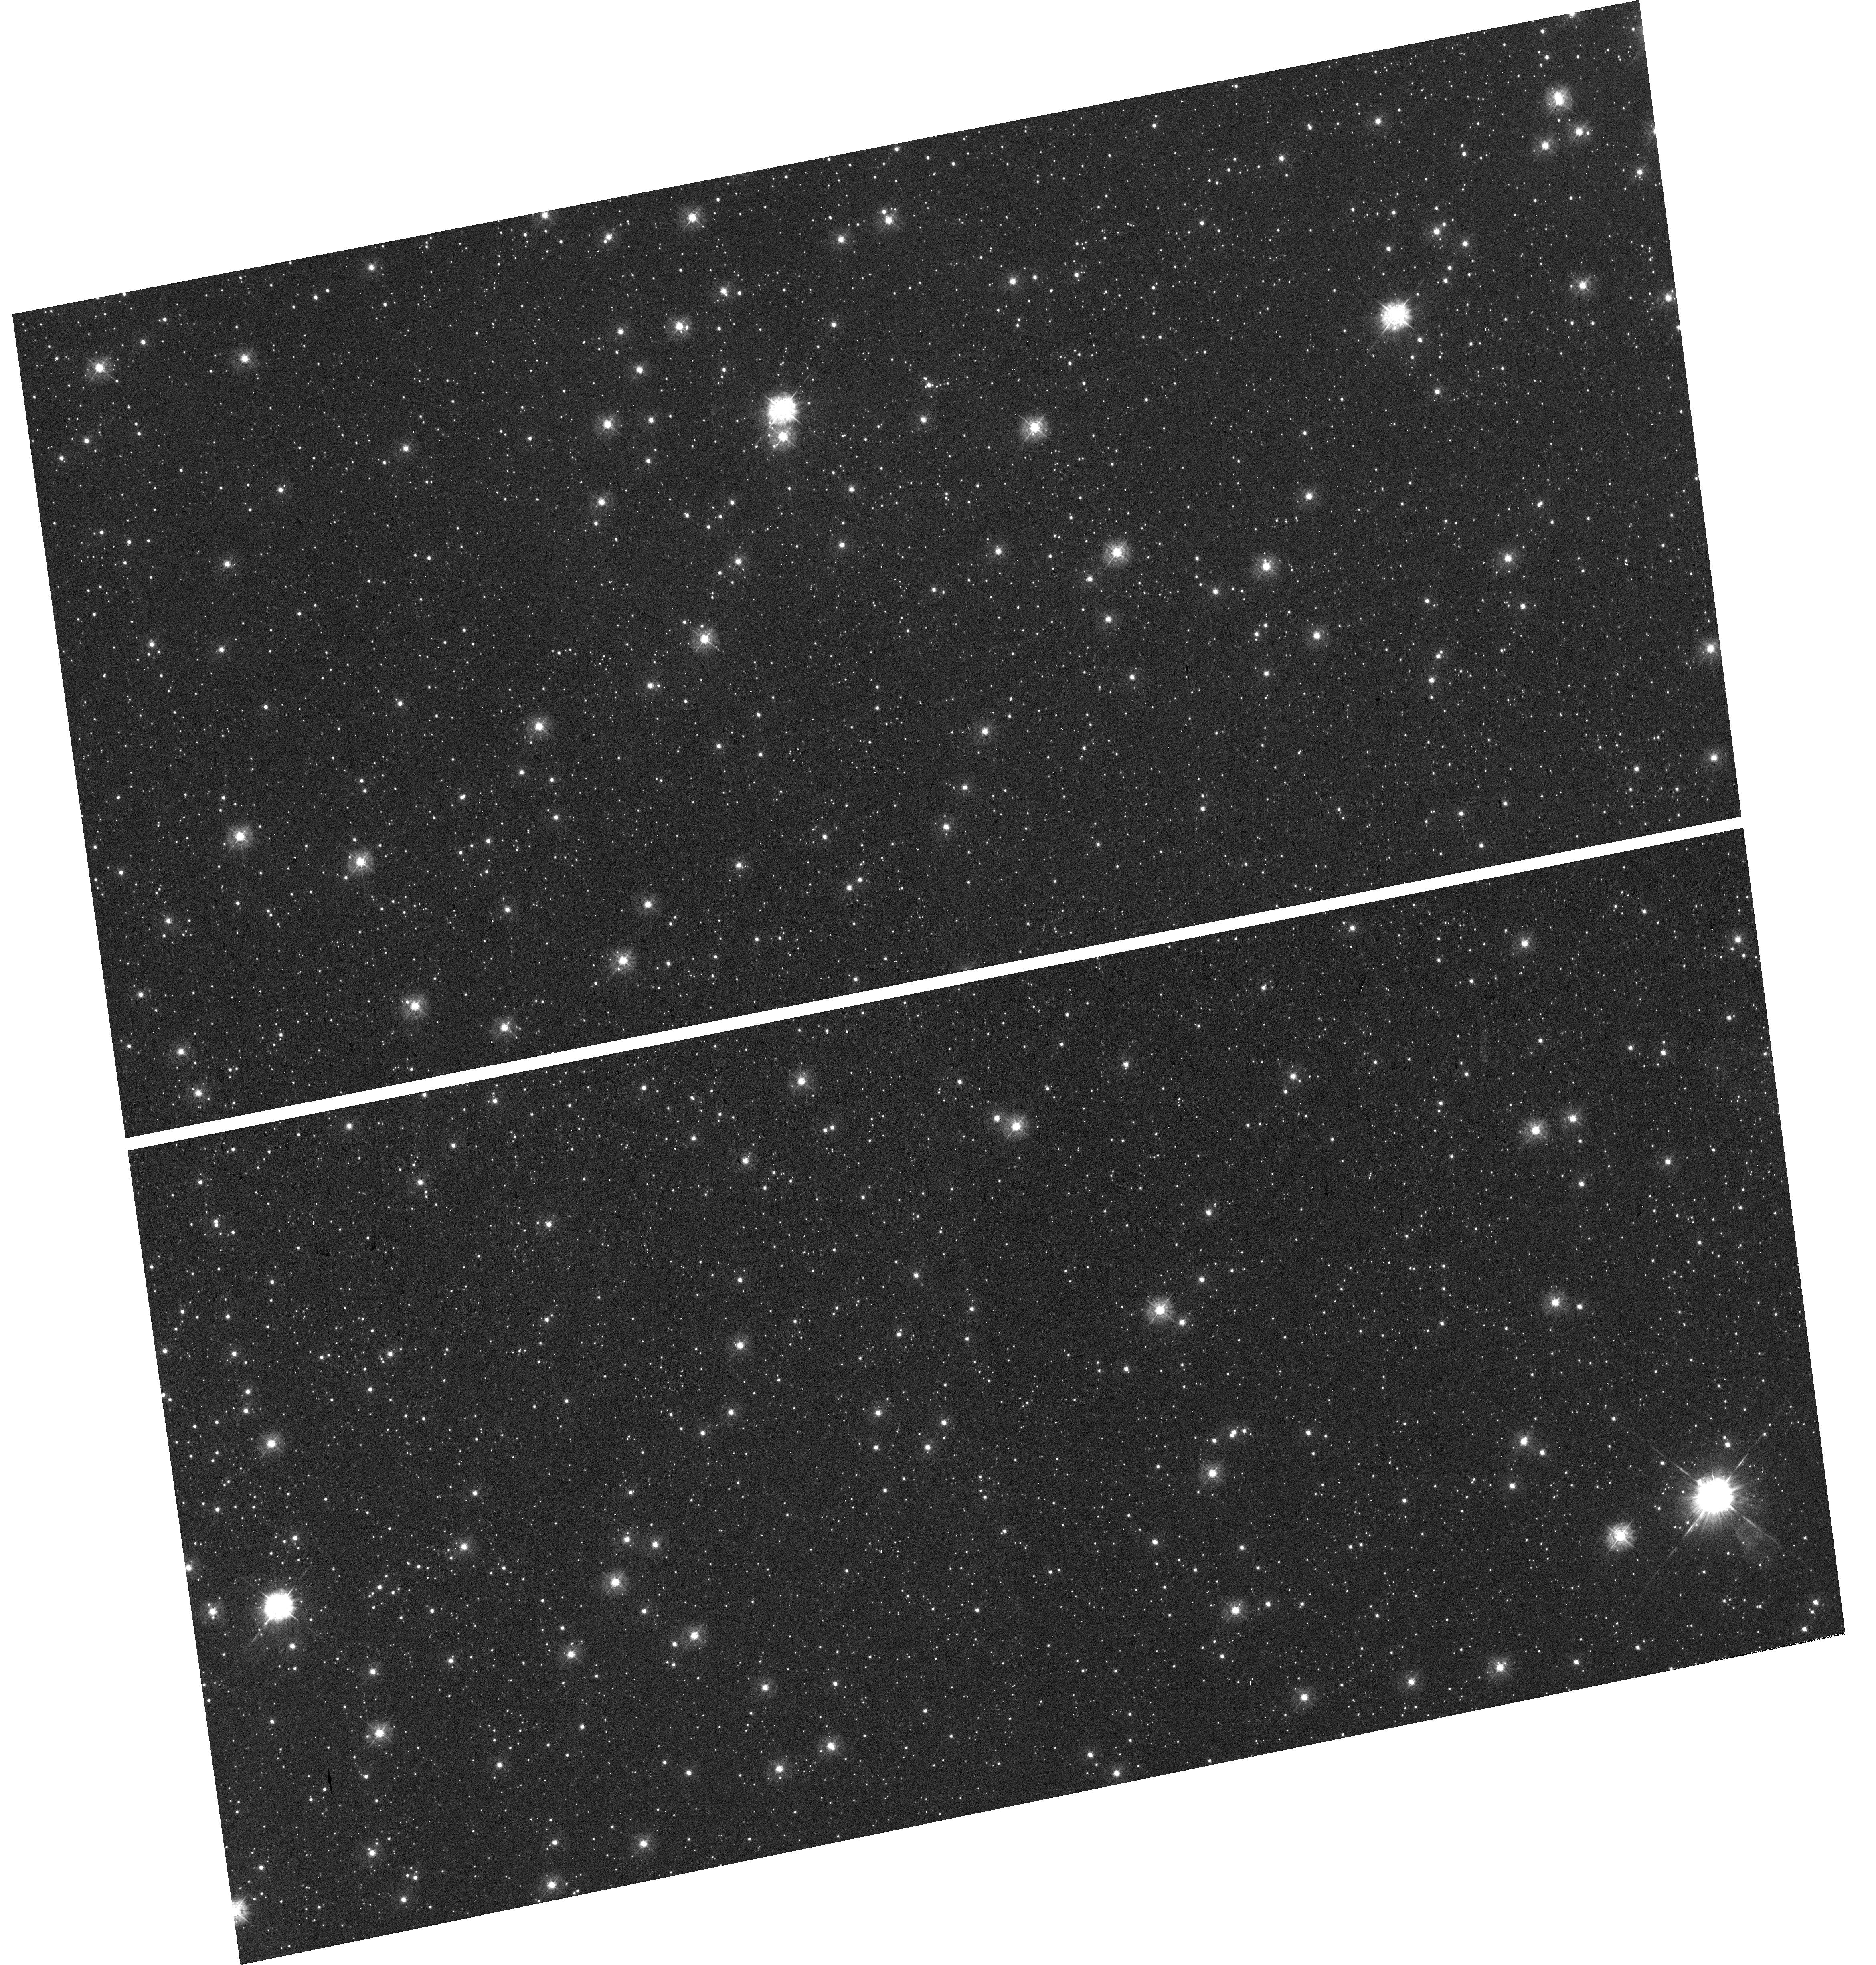
Target: field at RA 14.718°, Dec -72.262°. Instrument: WFC3/UVIS. Filter: F336W. Exposure: 12 min. Observation ID: hst_15891_01_wfc3_uvis_f336w_ie9m01

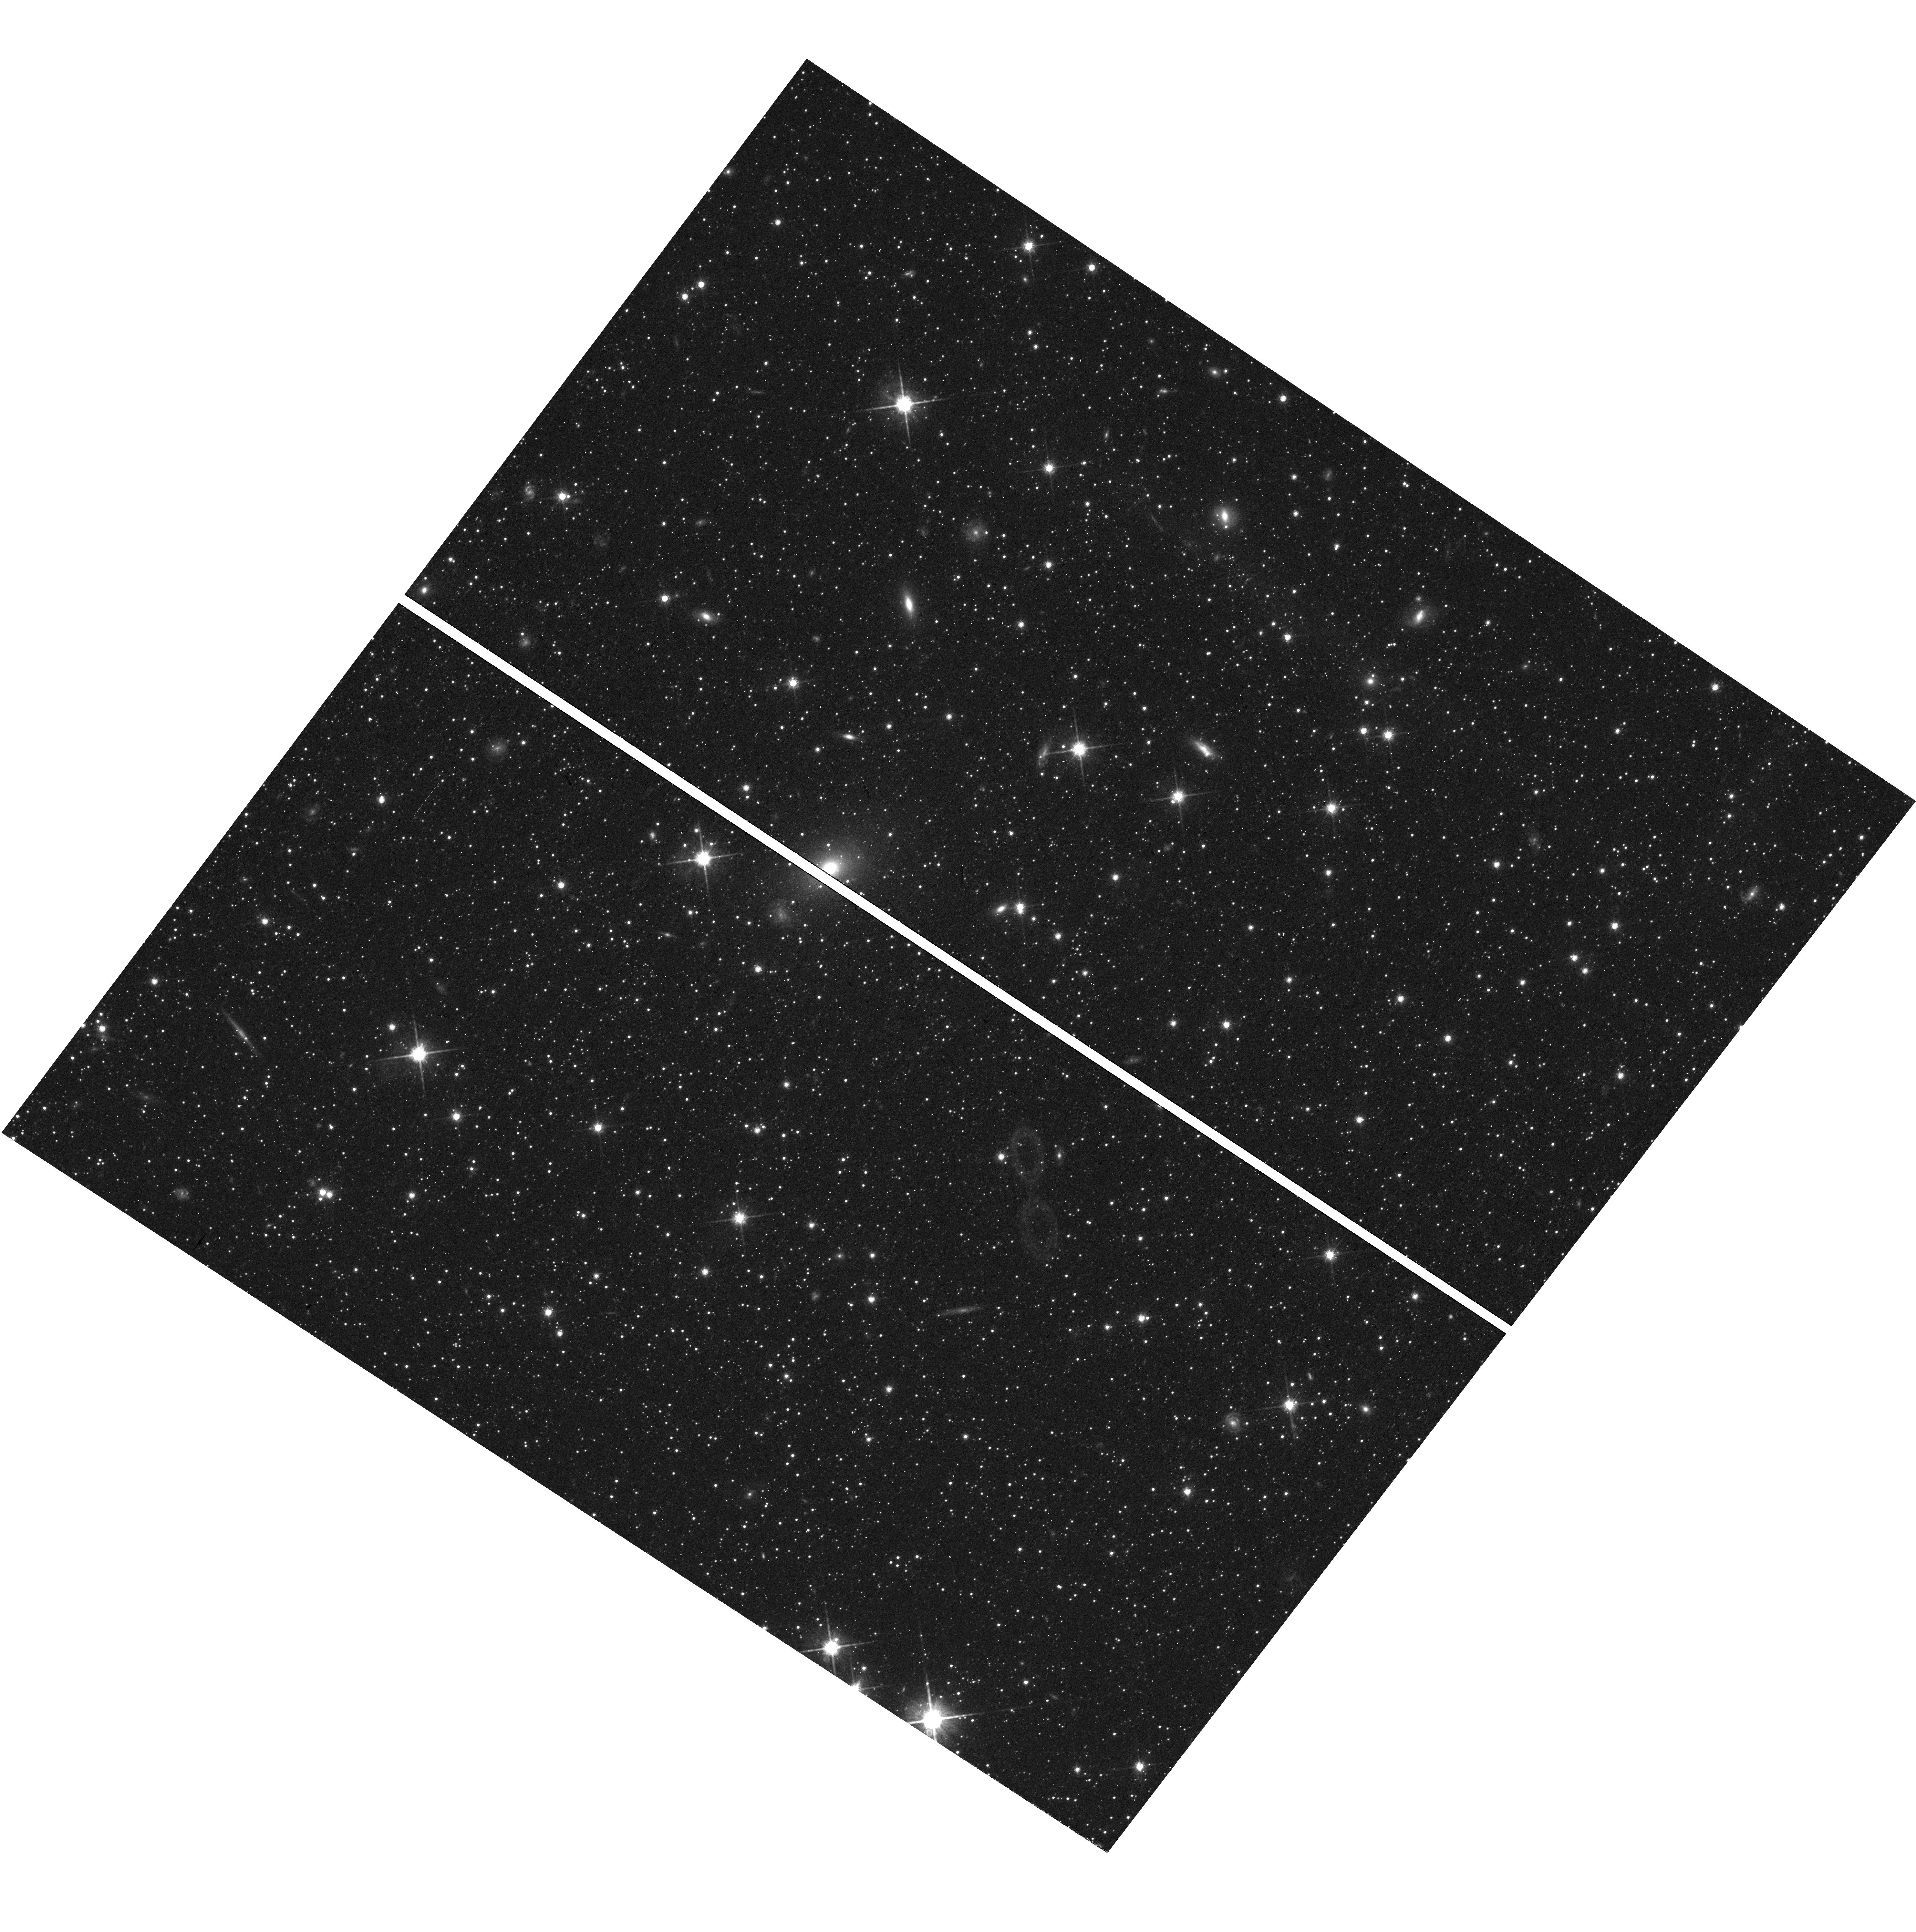
Target: field at RA 14.551°, Dec -71.403°. Instrument: WFC3/UVIS. Filter: F814W. Exposure: 34 min. Observation ID: hst_15891_44_wfc3_uvis_f814w_ie9m44

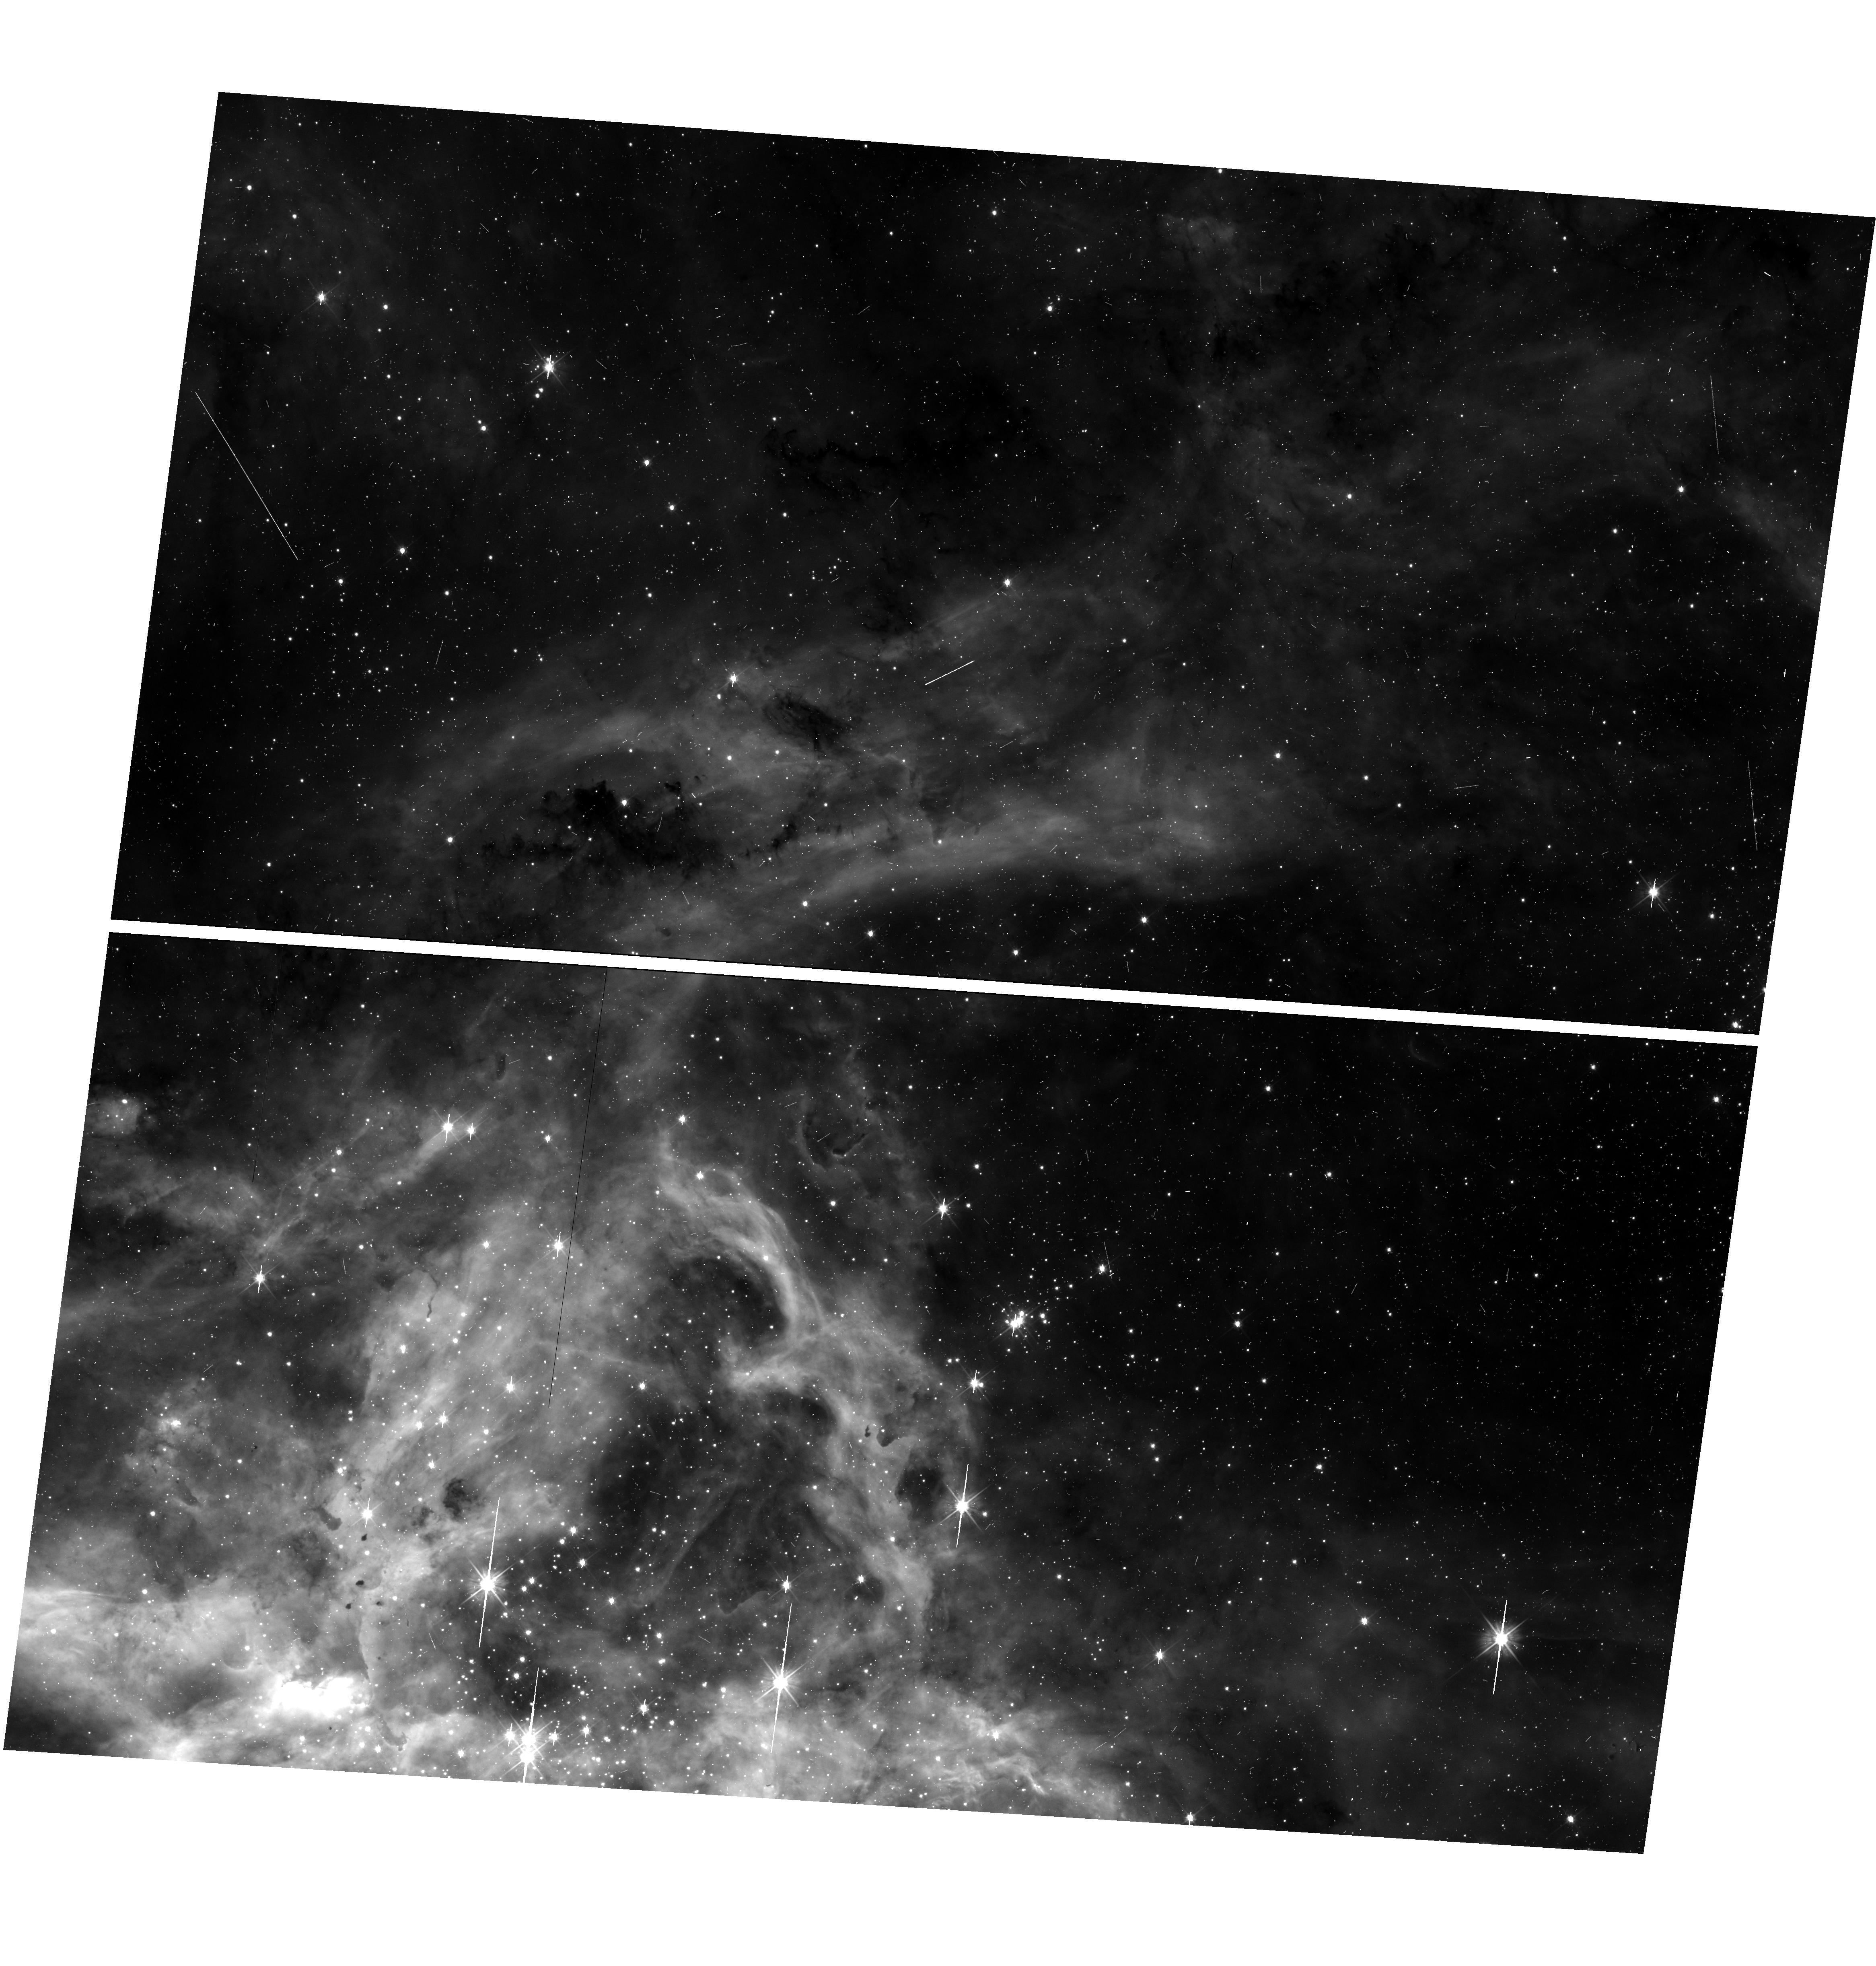
Target: field at RA 84.643°, Dec -69.069°. Instrument: WFC3/UVIS. Filter: F475W. Exposure: 6 min. Observation ID: hst_15891_41_wfc3_uvis_f475w_ie9m41

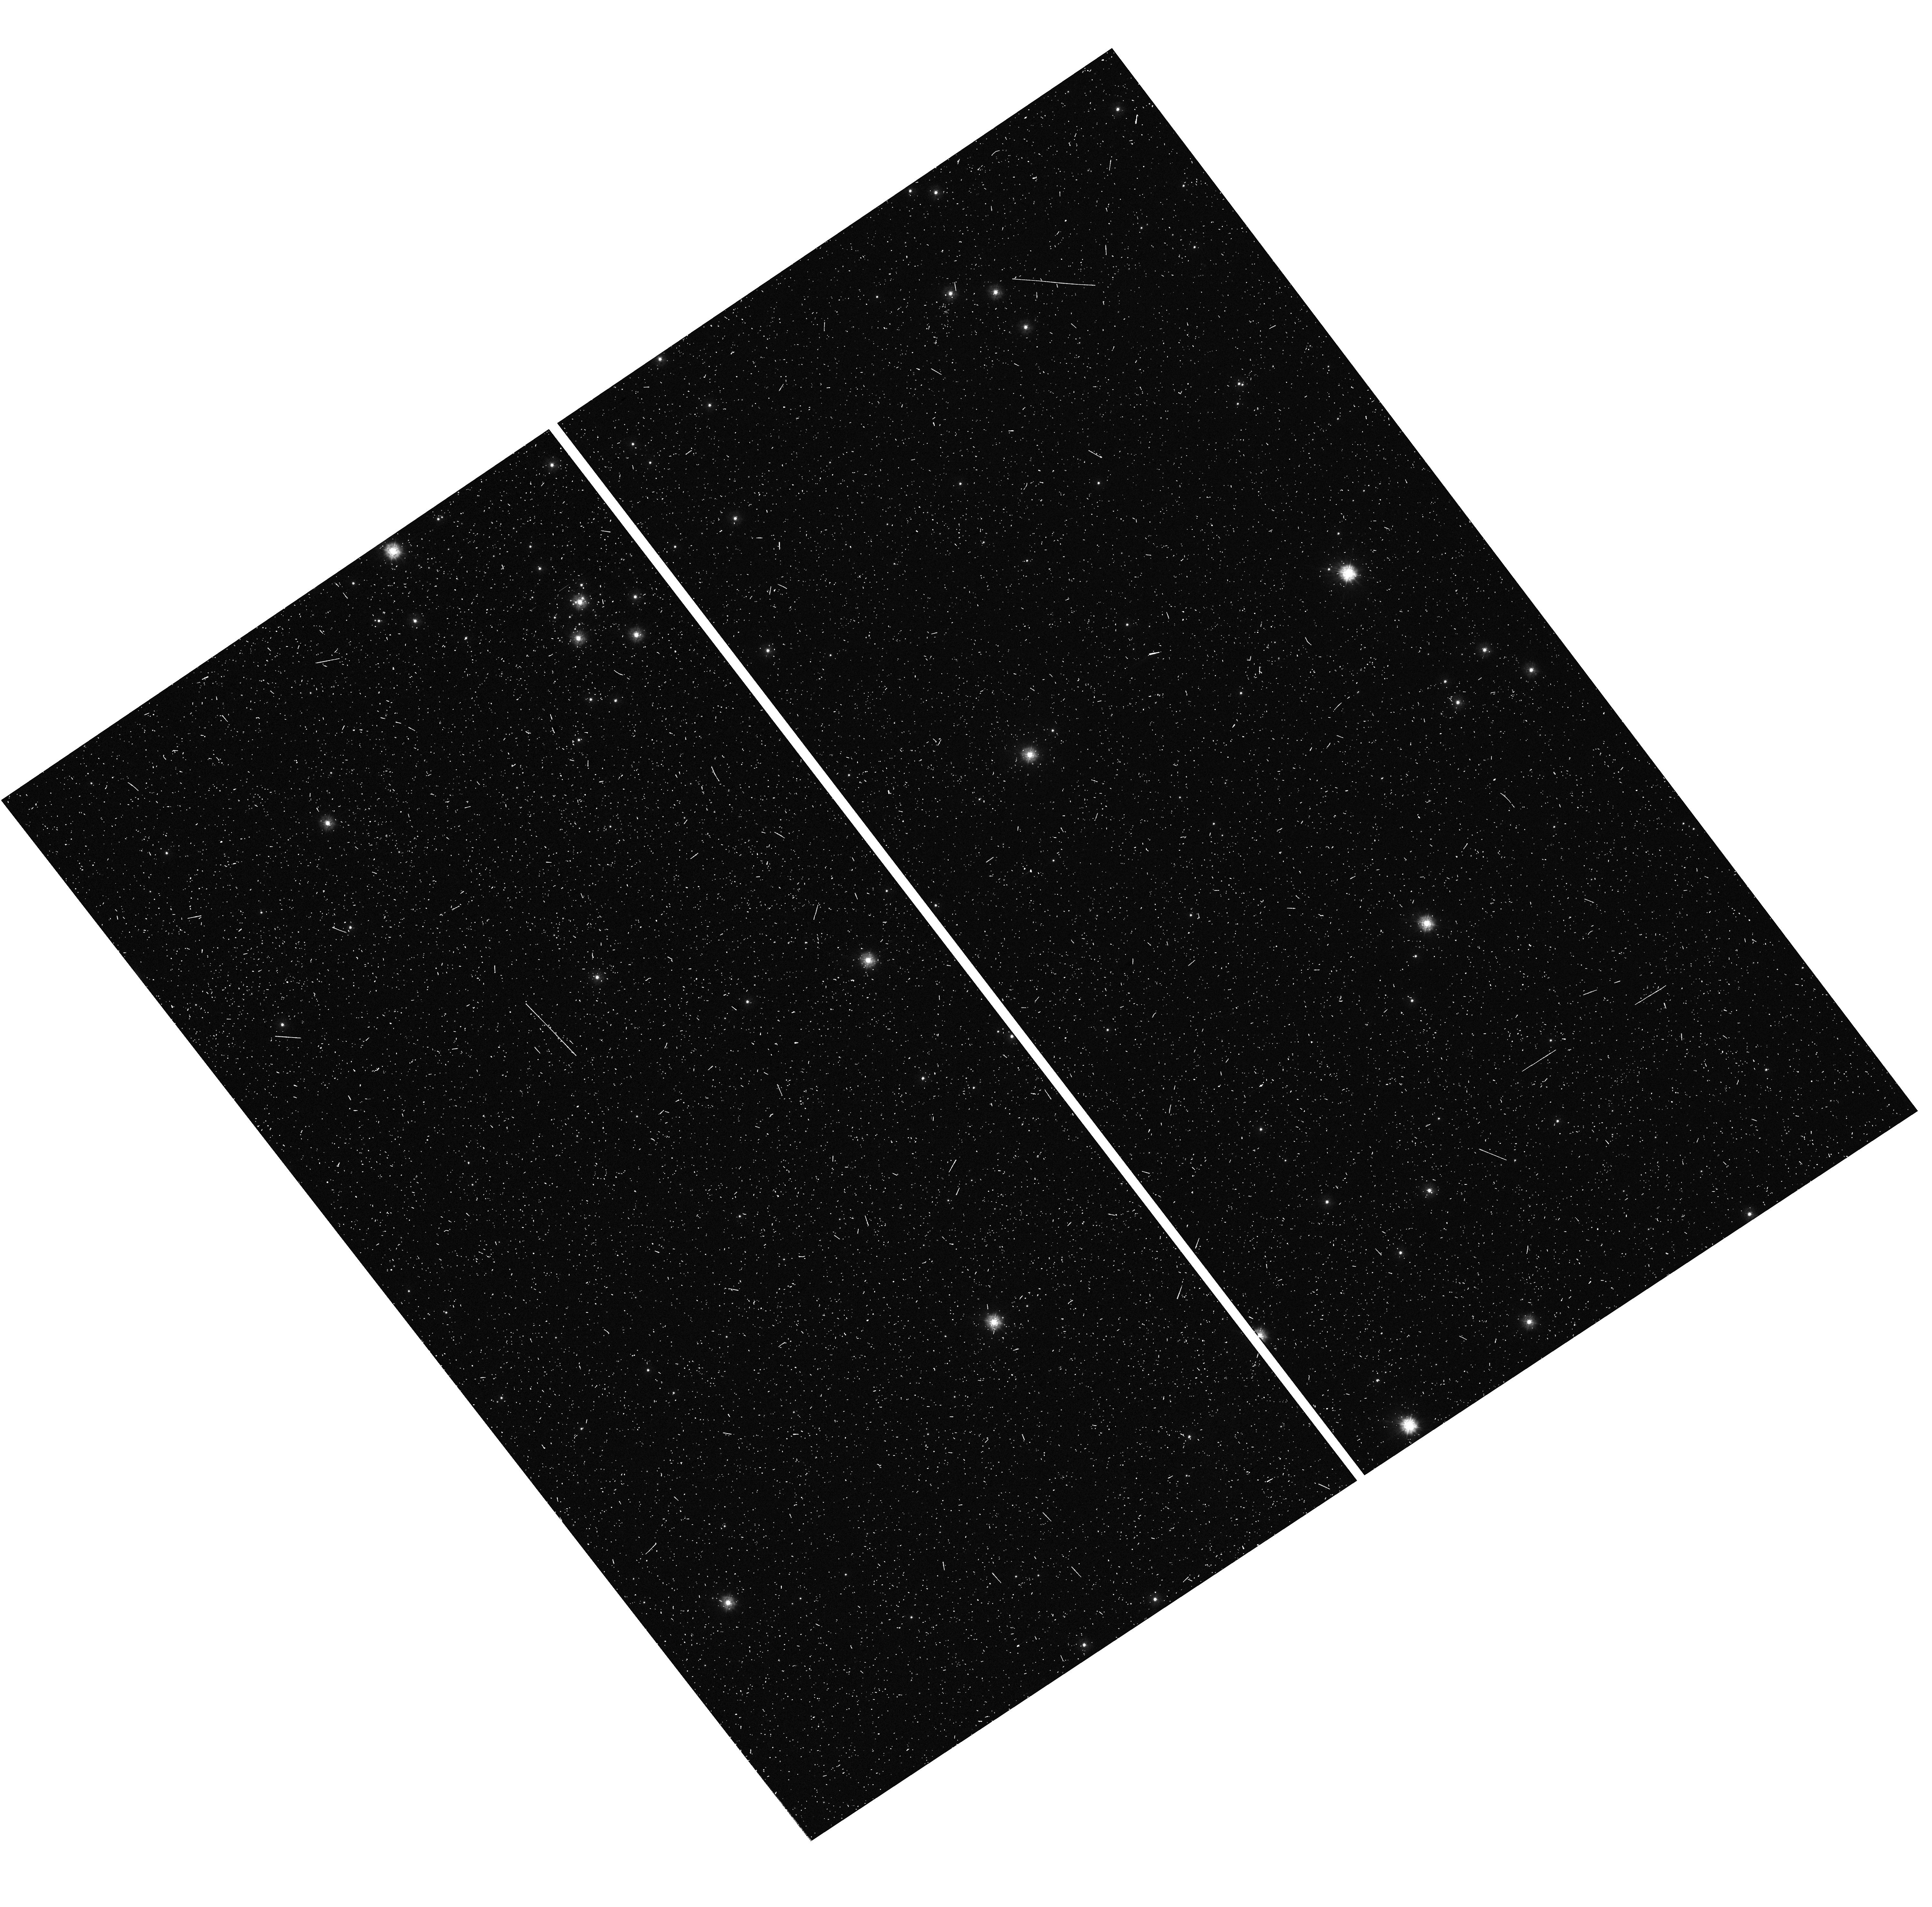
Target: field at RA 74.361°, Dec -69.538°. Instrument: WFC3/UVIS. Filter: F225W. Exposure: 11 min. Observation ID: hst_15891_0z_wfc3_uvis_f225w_ie9m0z

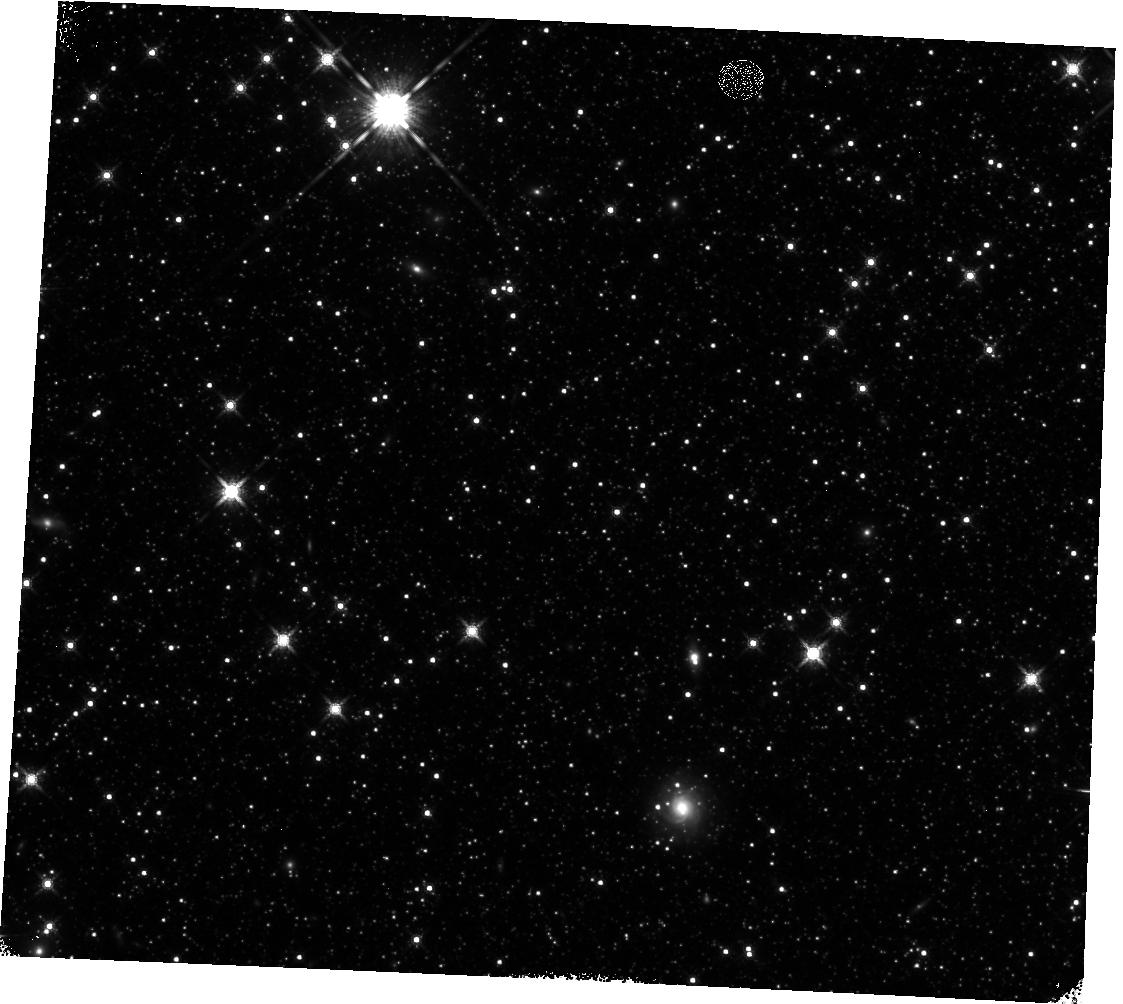
Target: field at RA 15.244°, Dec -72.091°. Instrument: WFC3/IR. Filter: F160W. Exposure: 8 min. Observation ID: hst_15891_0b_wfc3_ir_f160w_ie9m0b

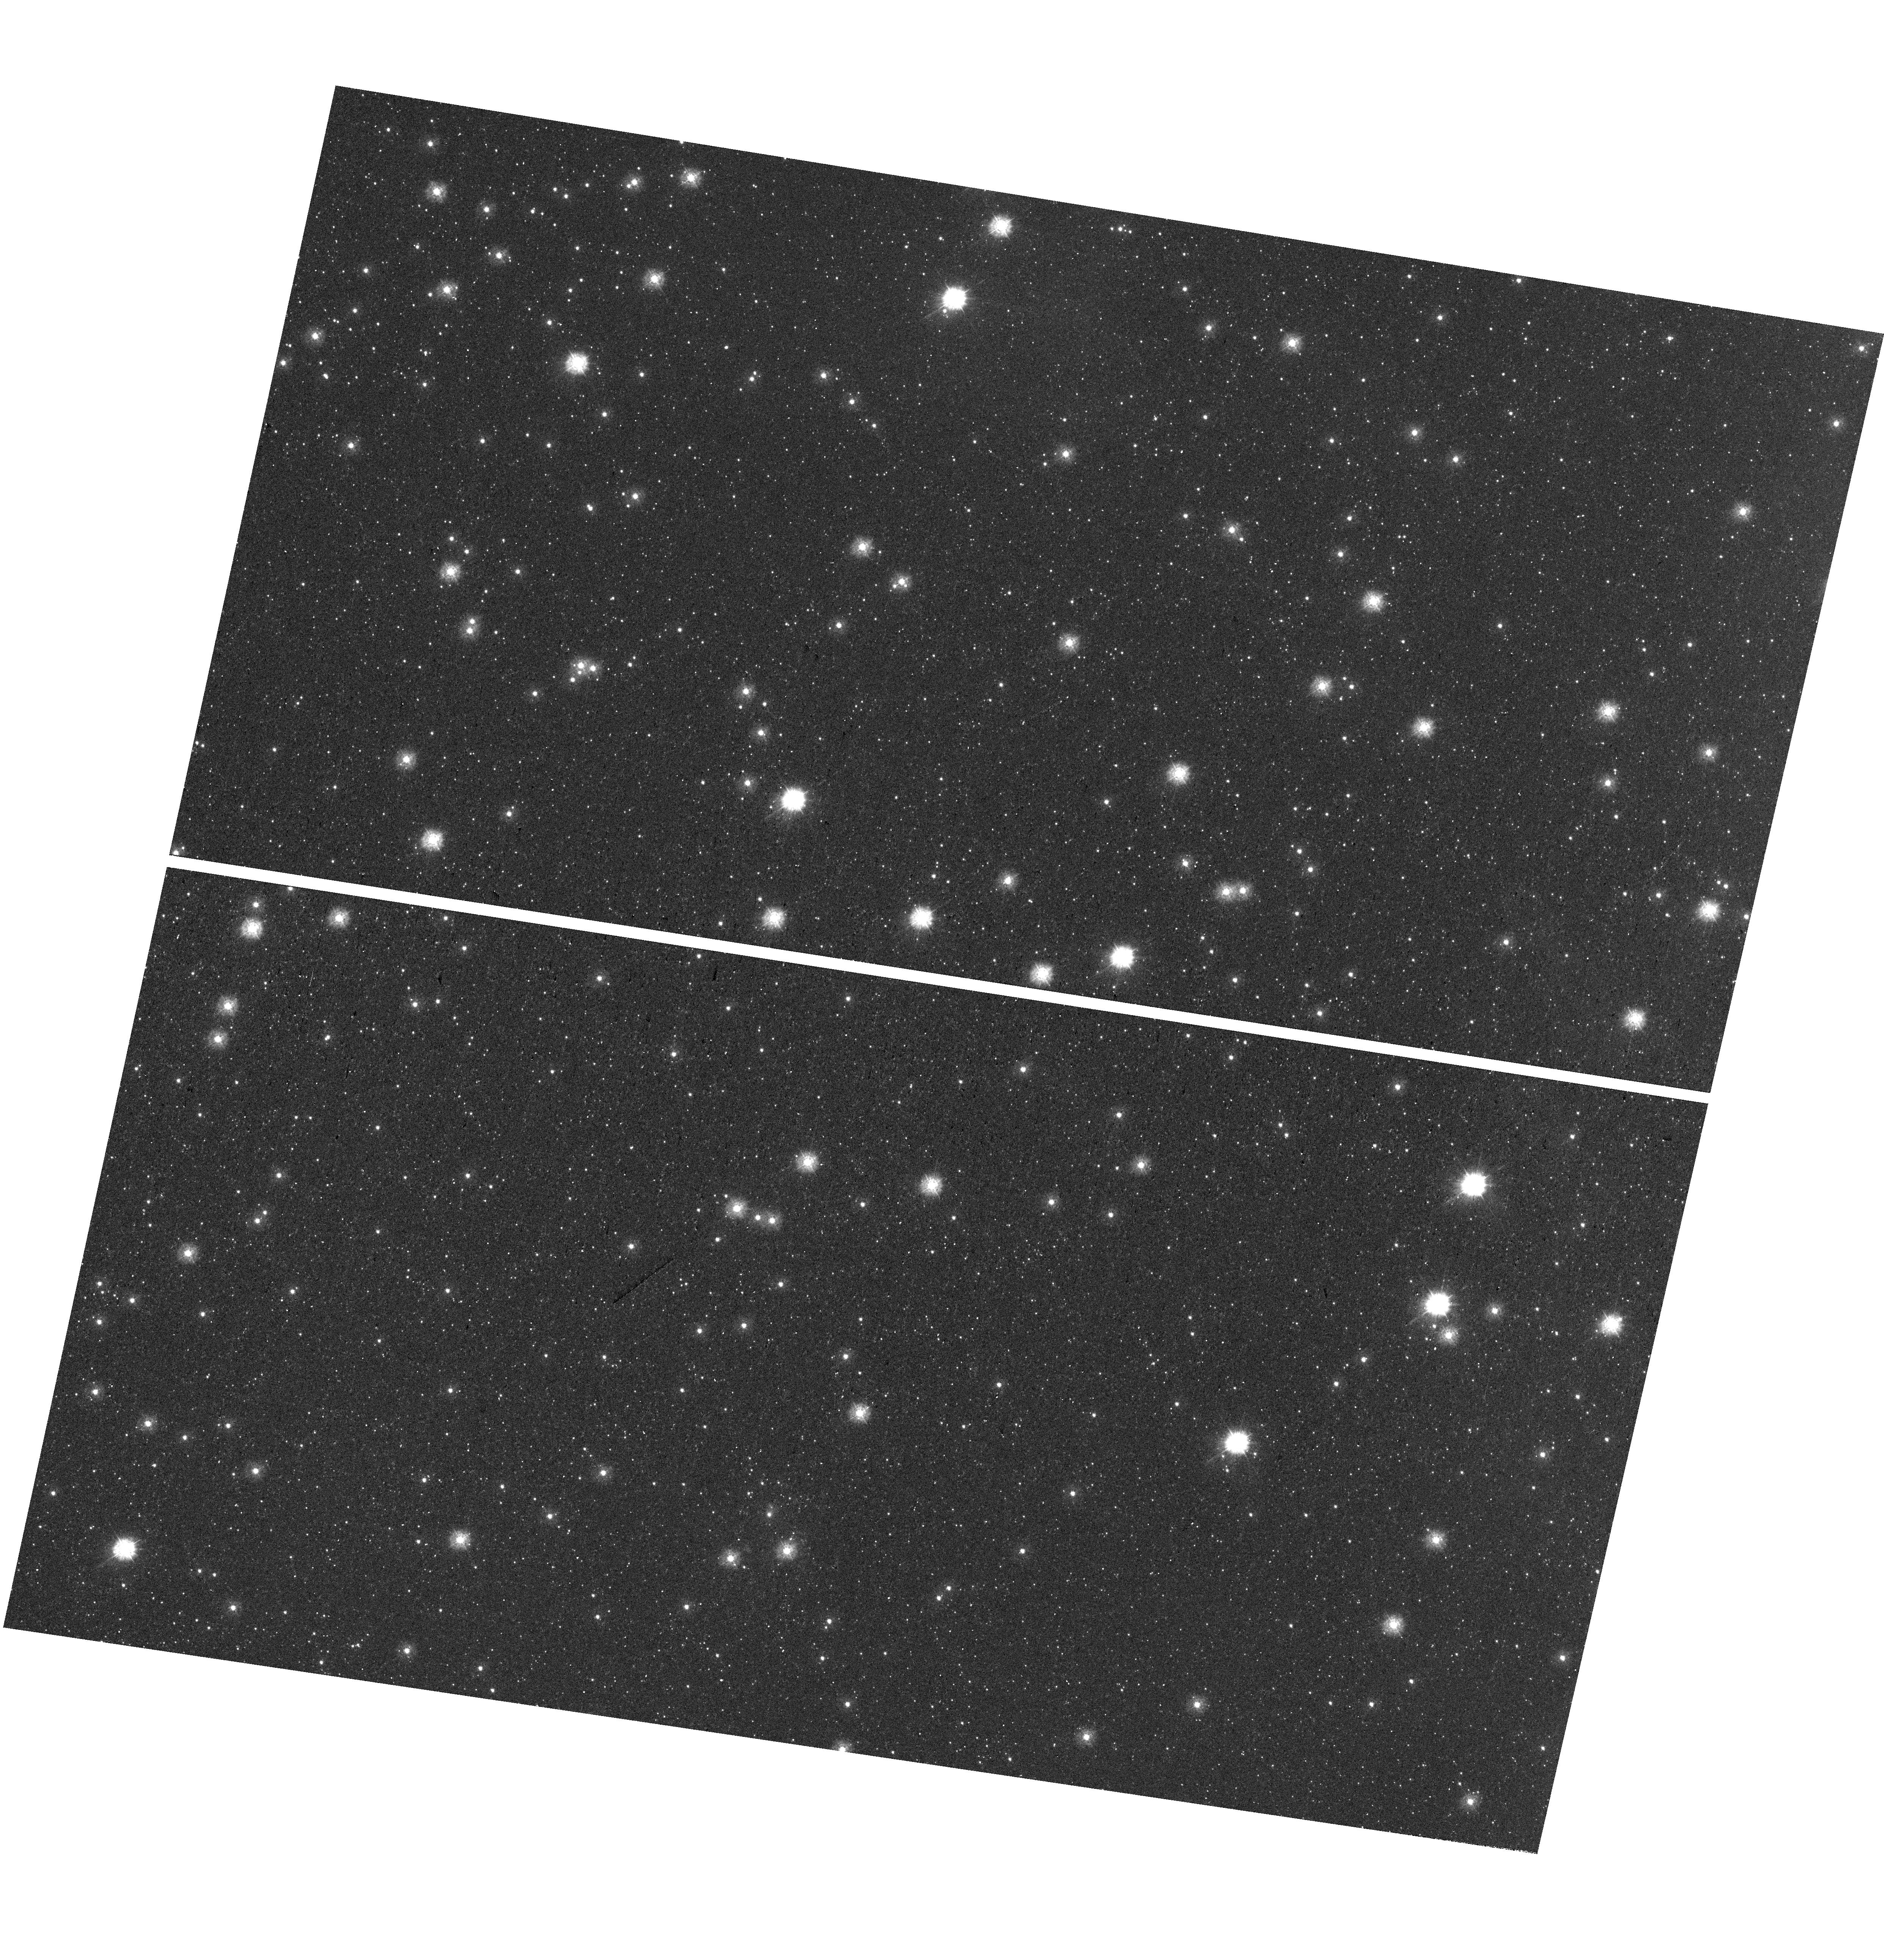
Target: field at RA 15.079°, Dec -72.154°. Instrument: WFC3/UVIS. Filter: F275W. Exposure: 22 min. Observation ID: hst_15891_22_wfc3_uvis_f275w_ie9m22

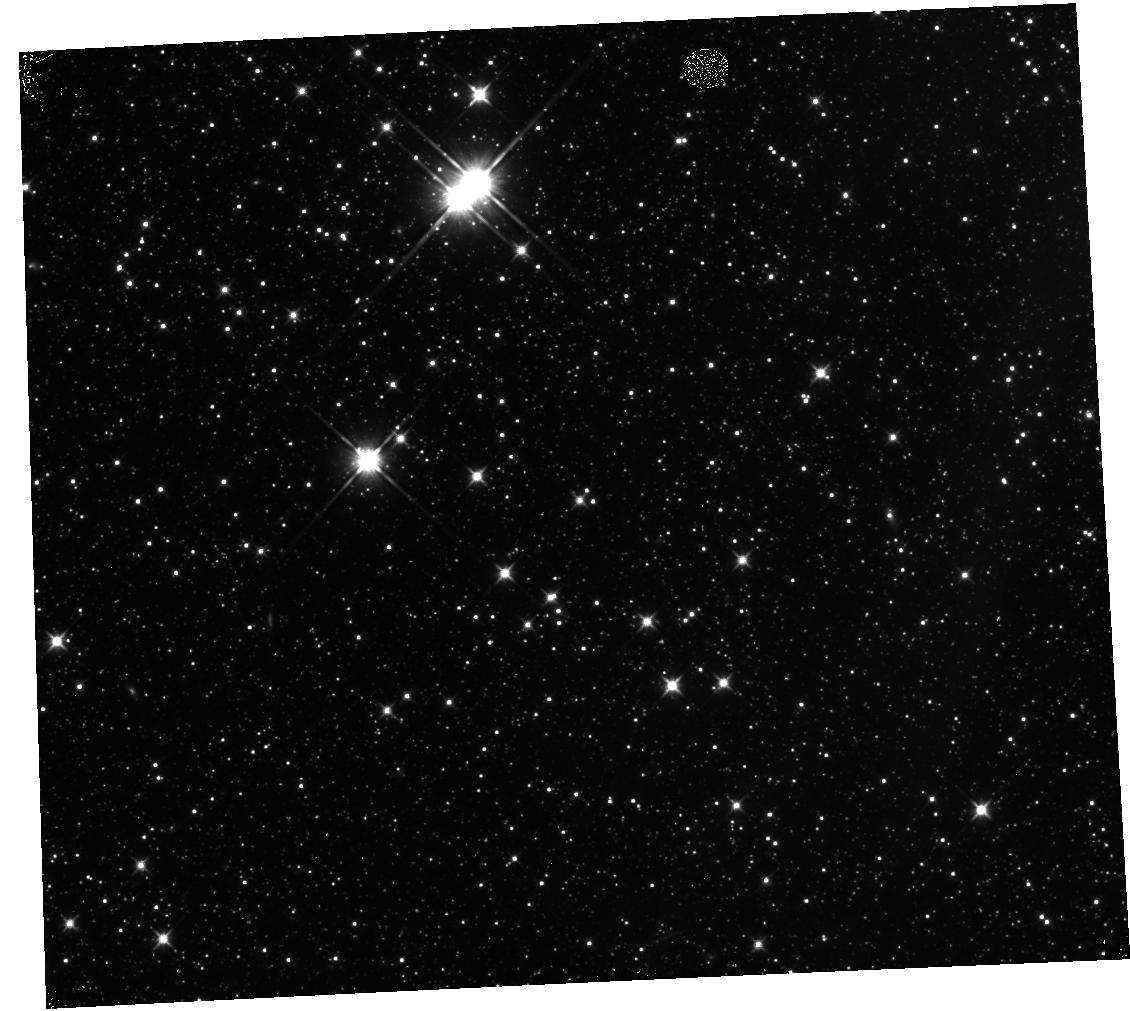
Target: field at RA 15.030°, Dec -72.157°. Instrument: WFC3/IR. Filter: F110W. Exposure: 7 min. Observation ID: hst_15891_17_wfc3_ir_f110w_ie9m17

Scylla: a pure-parallel, multi-headed attack on dust evolution and star formation in ULLYSES galaxies (PI: Murray, Claire E.)

A precise accounting for interstellar dust is required to interpret the energy output of galaxies. However, our current understanding for how fundamental properties of dust grains vary between interstellar environments is severely limited. Furthermore, our best constraints for how galaxies beyond the Milky Way convert the dusty ISM into stars and planets are based on coarsely-calibrated star formation histories of local systems with unconstrained line-of-sight geometries. To tackle these glaring problems, we propose to conduct a pure-parallel, multi-band imaging program with Wide Field Camera 3 (WFC3) to complement the upcoming Hubble Space Telescope (HST) Ultraviolet (UV) Legacy library of Young Stars as Essential Standards (ULLYSES) survey. ULLYSES will observe massive stars in the Large and Small Magellanic Clouds (LMC, SMC) and other low-metallicity local galaxies. Our multi-band program, Scylla (named after the multi-headed, monstrous foe of Ulysses), will target random parallel fields of ULLYSES targets with WFC3 in photometric bands spanning the UV to the near infrared (NIR). We will: (1) map the extinction curve and dust grain properties at high resolution in a diverse range of interstellar conditions; (2) constrain the multi-dimensional structure of gas in the LMC and SMC; and (3) measure the comprehensive star formation and chemical enrichment histories of nearby dwarf galaxies. The result will be an unprecedented view of star formation in the dusty ISM.